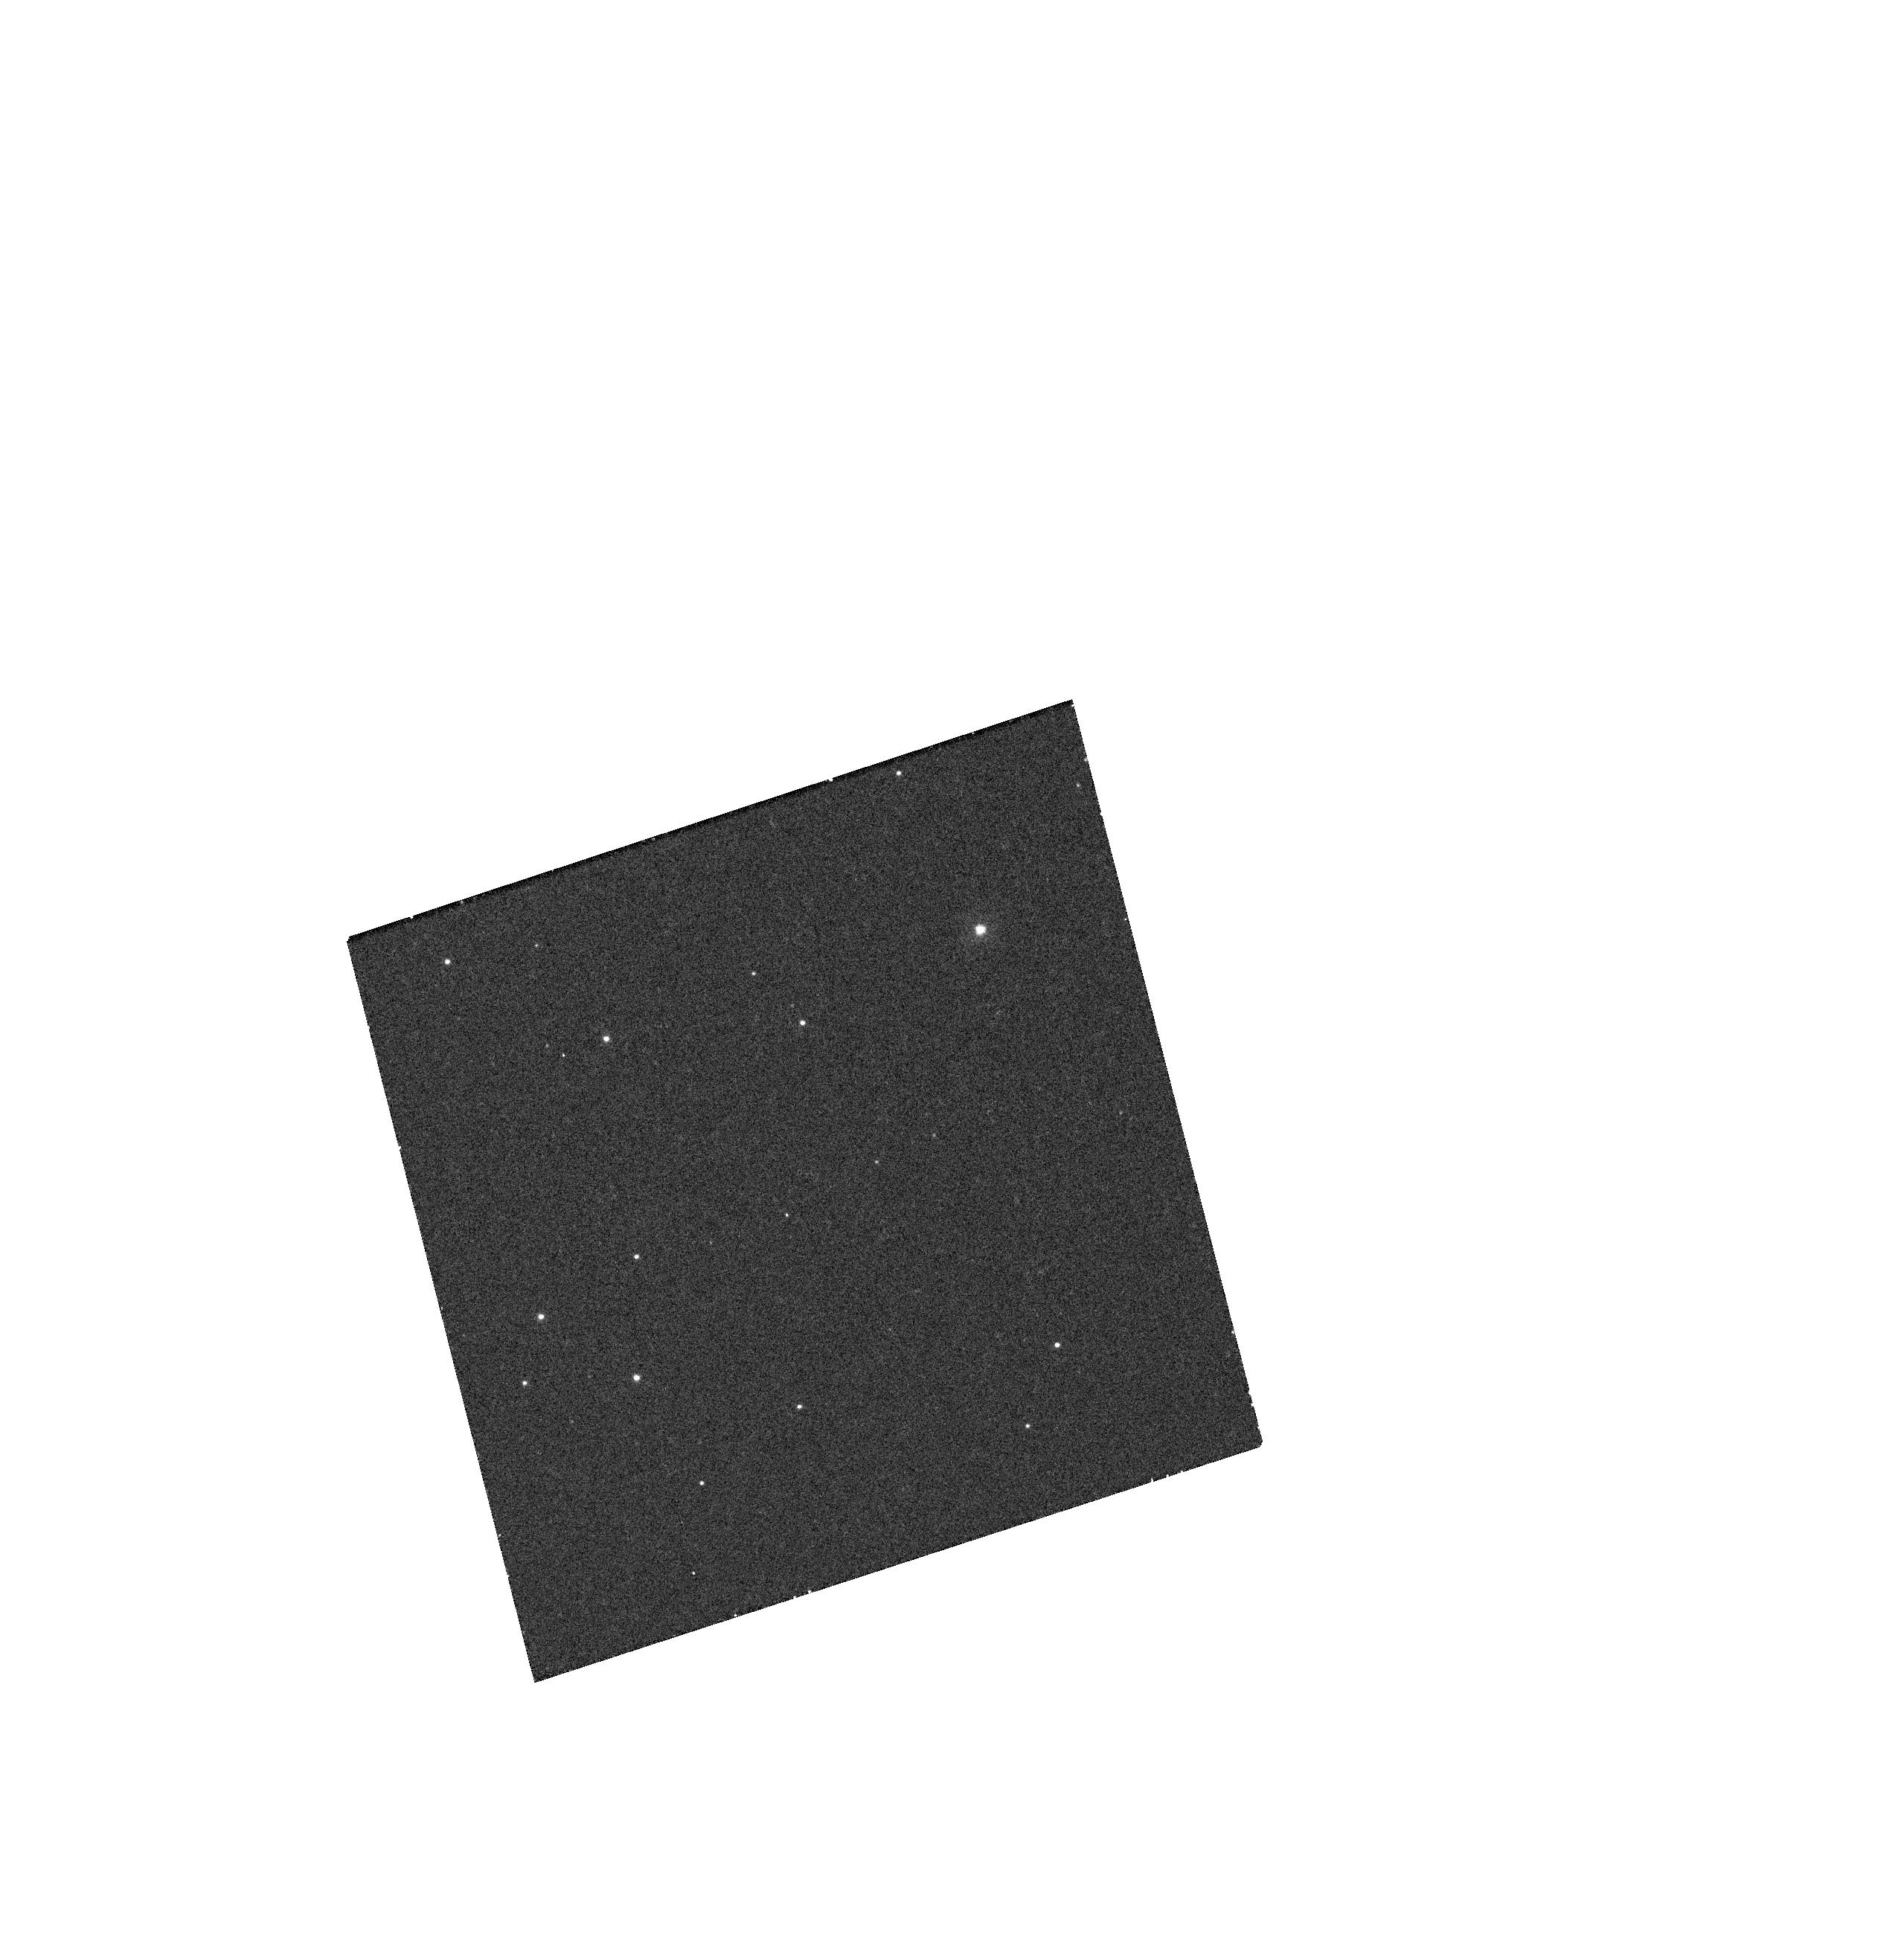
Target: CK-VUL. Instrument: WFC3/UVIS. Filter: F300X. Exposure: 25 min. Observation ID: hst_13851_03_wfc3_uvis_f300x_icj403

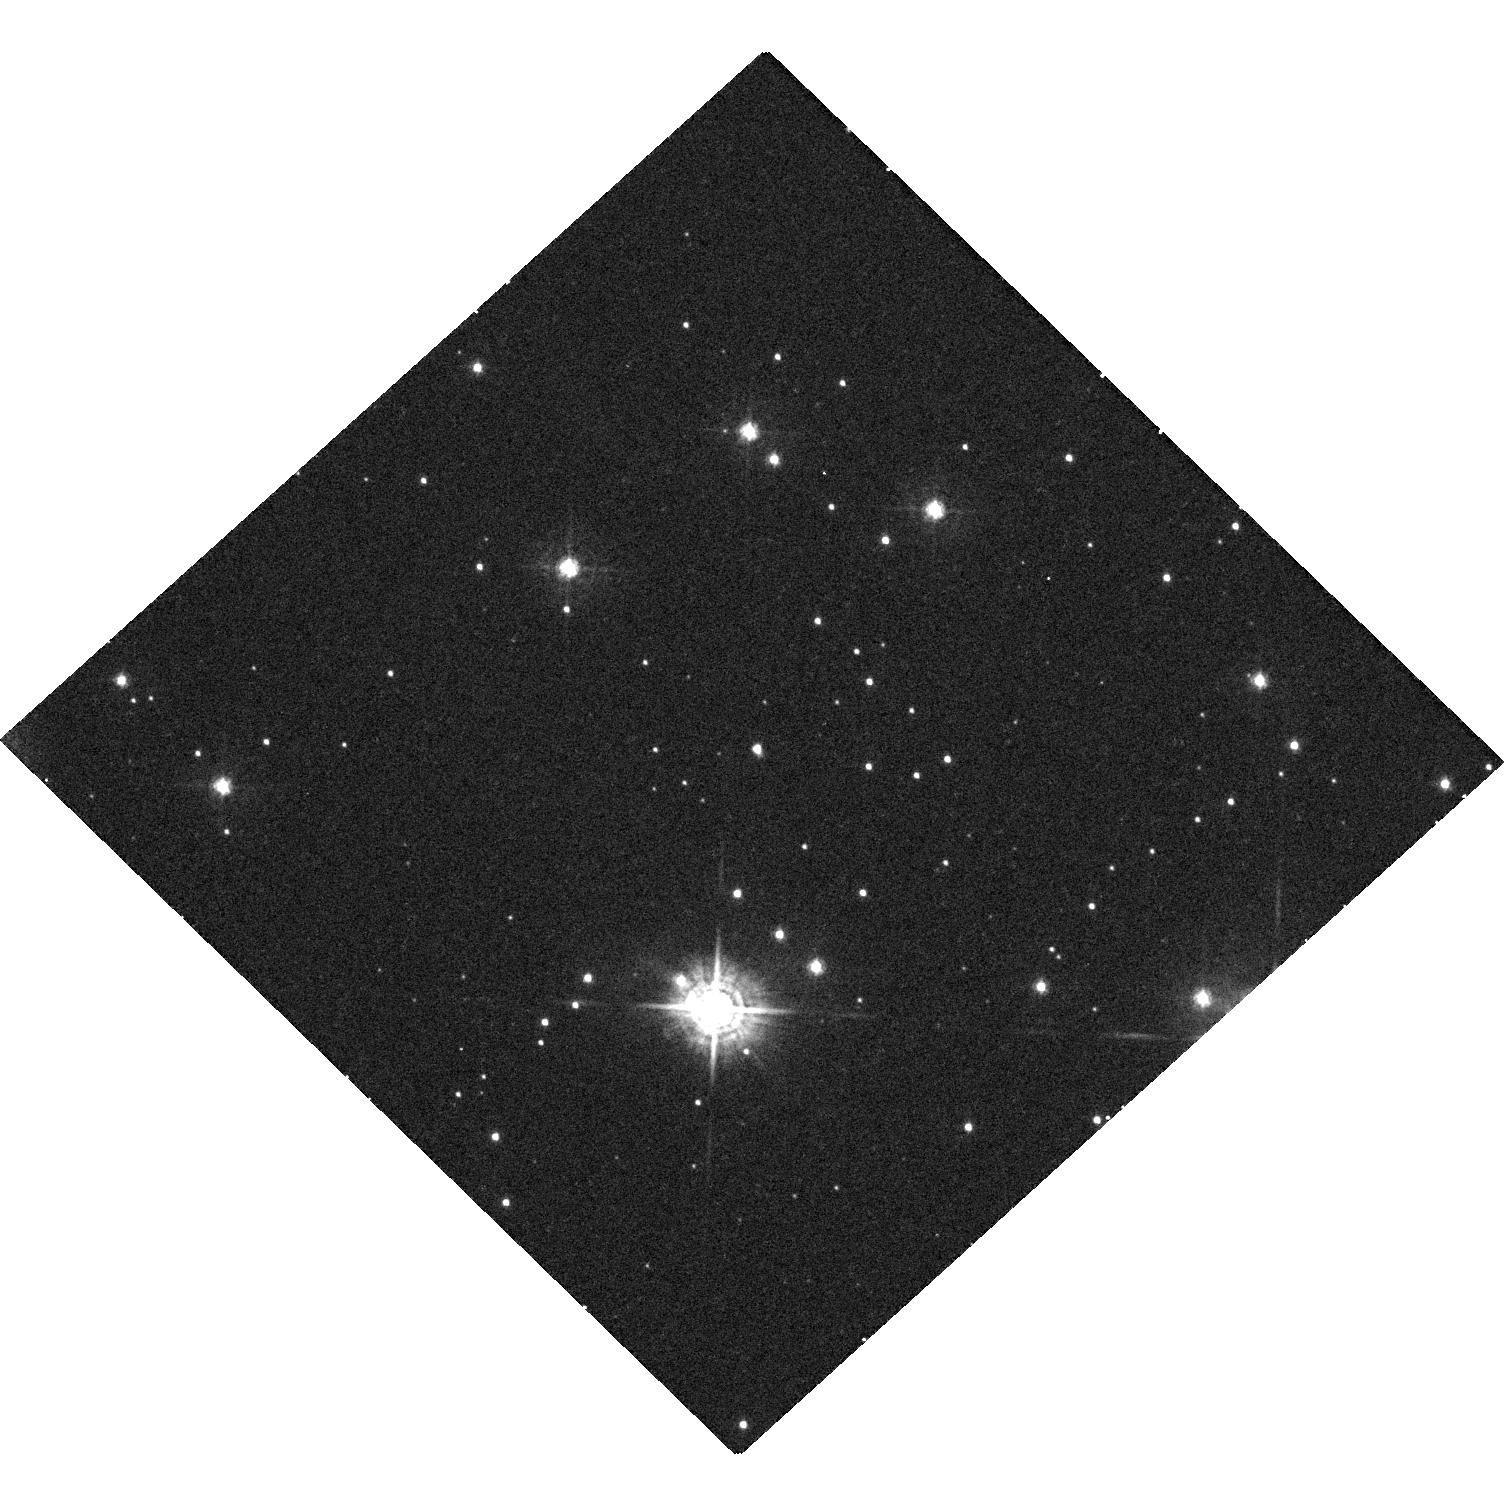
Target: V4332-SGR. Instrument: WFC3/UVIS. Filter: F438W. Exposure: 29 min. Observation ID: hst_13851_01_wfc3_uvis_f438w_icj401

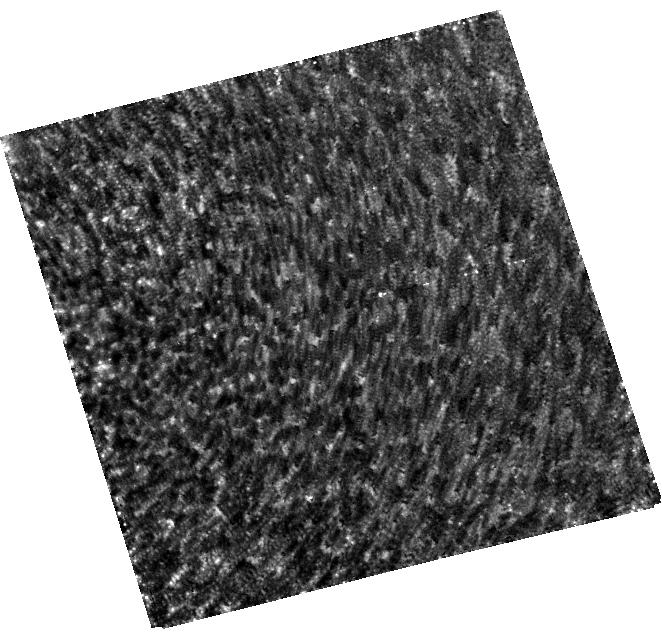
Target: M31-RV. Instrument: WFC3/UVIS. Filter: F814W. Exposure: 30 min. Observation ID: hst_13851_02_wfc3_uvis_f814w_icj402

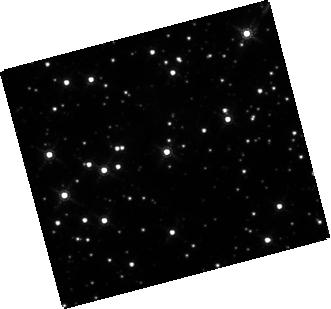
Target: CK-VUL. Instrument: WFC3/IR. Filter: F160W. Exposure: 4 min. Observation ID: hst_13851_03_wfc3_ir_f160w_icj403

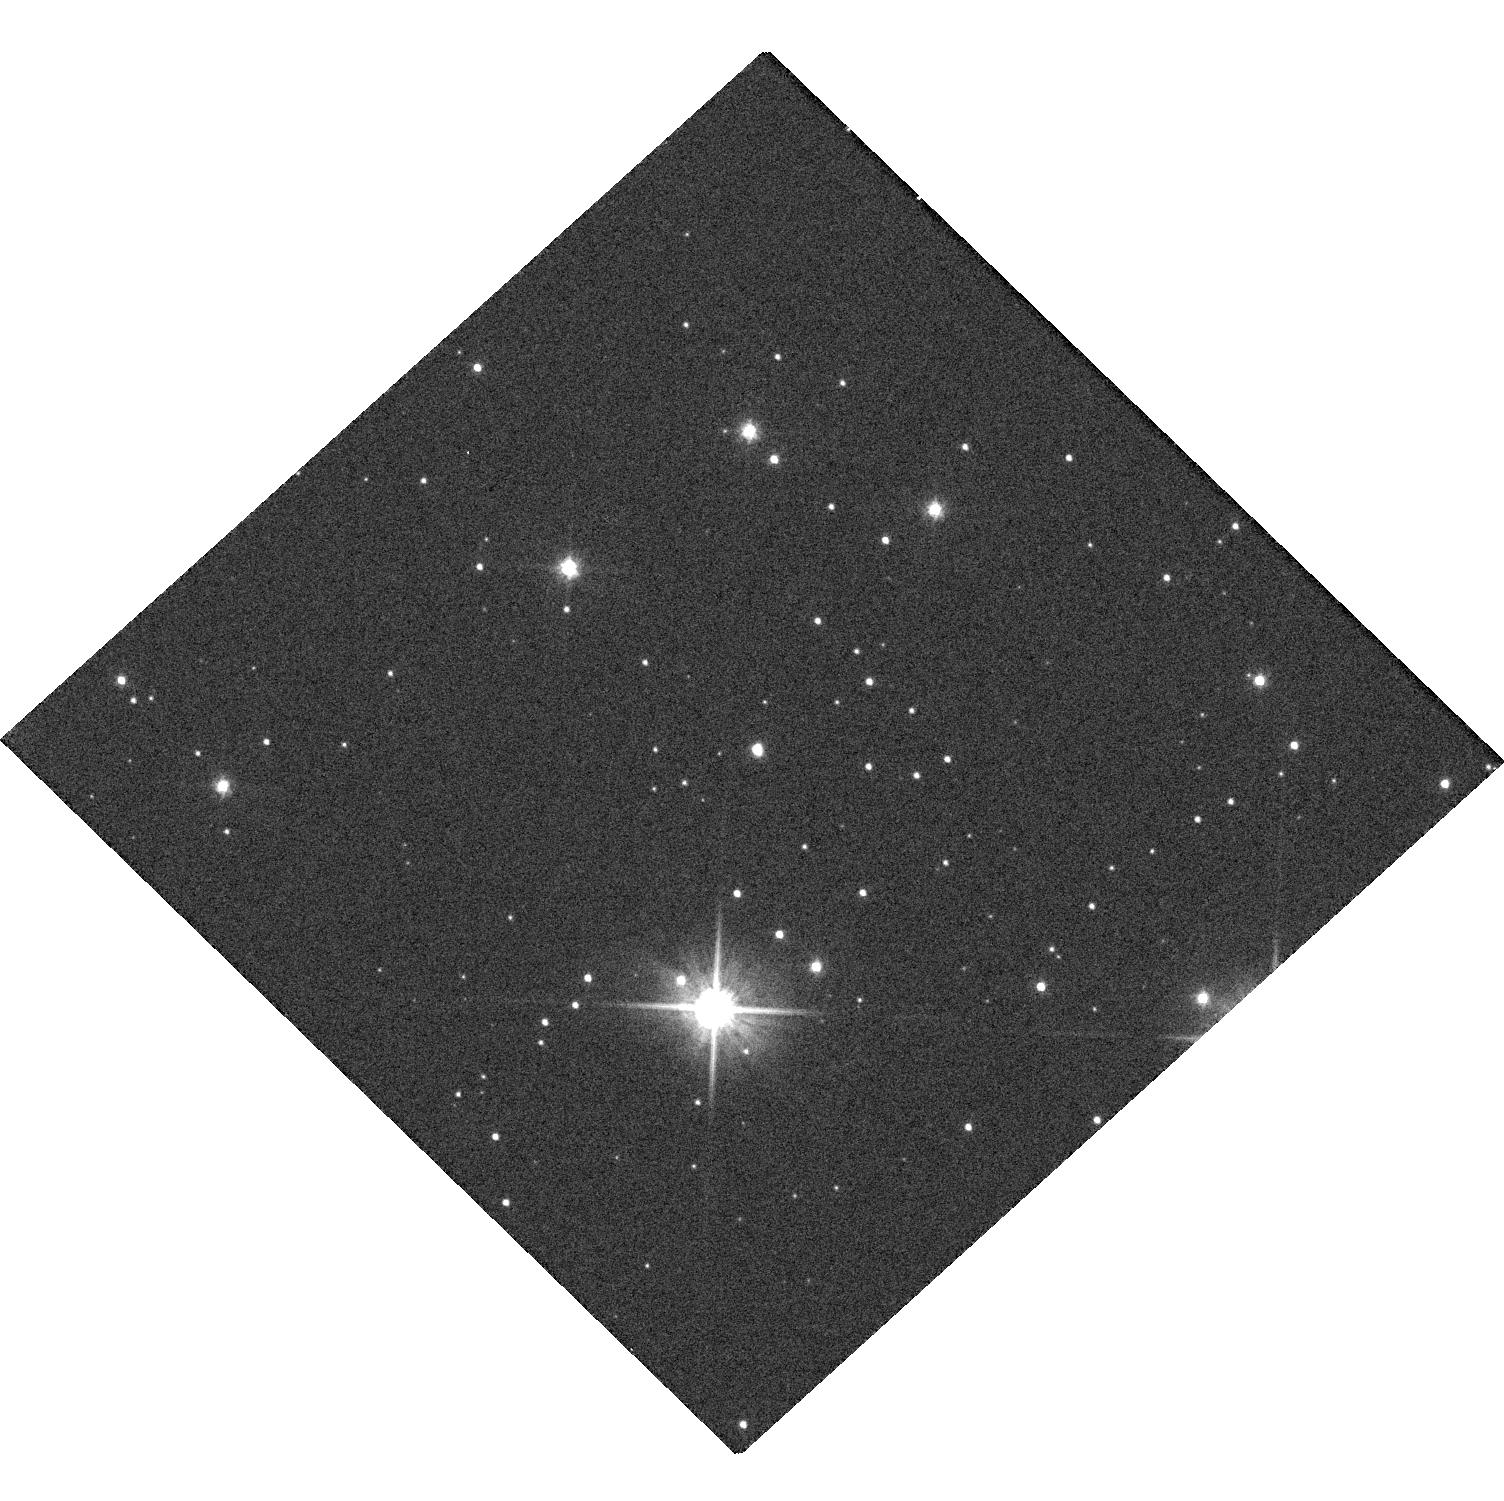
Target: V4332-SGR. Instrument: WFC3/UVIS. Filter: F606W. Exposure: 1 min. Observation ID: hst_13851_01_wfc3_uvis_f606w_icj401

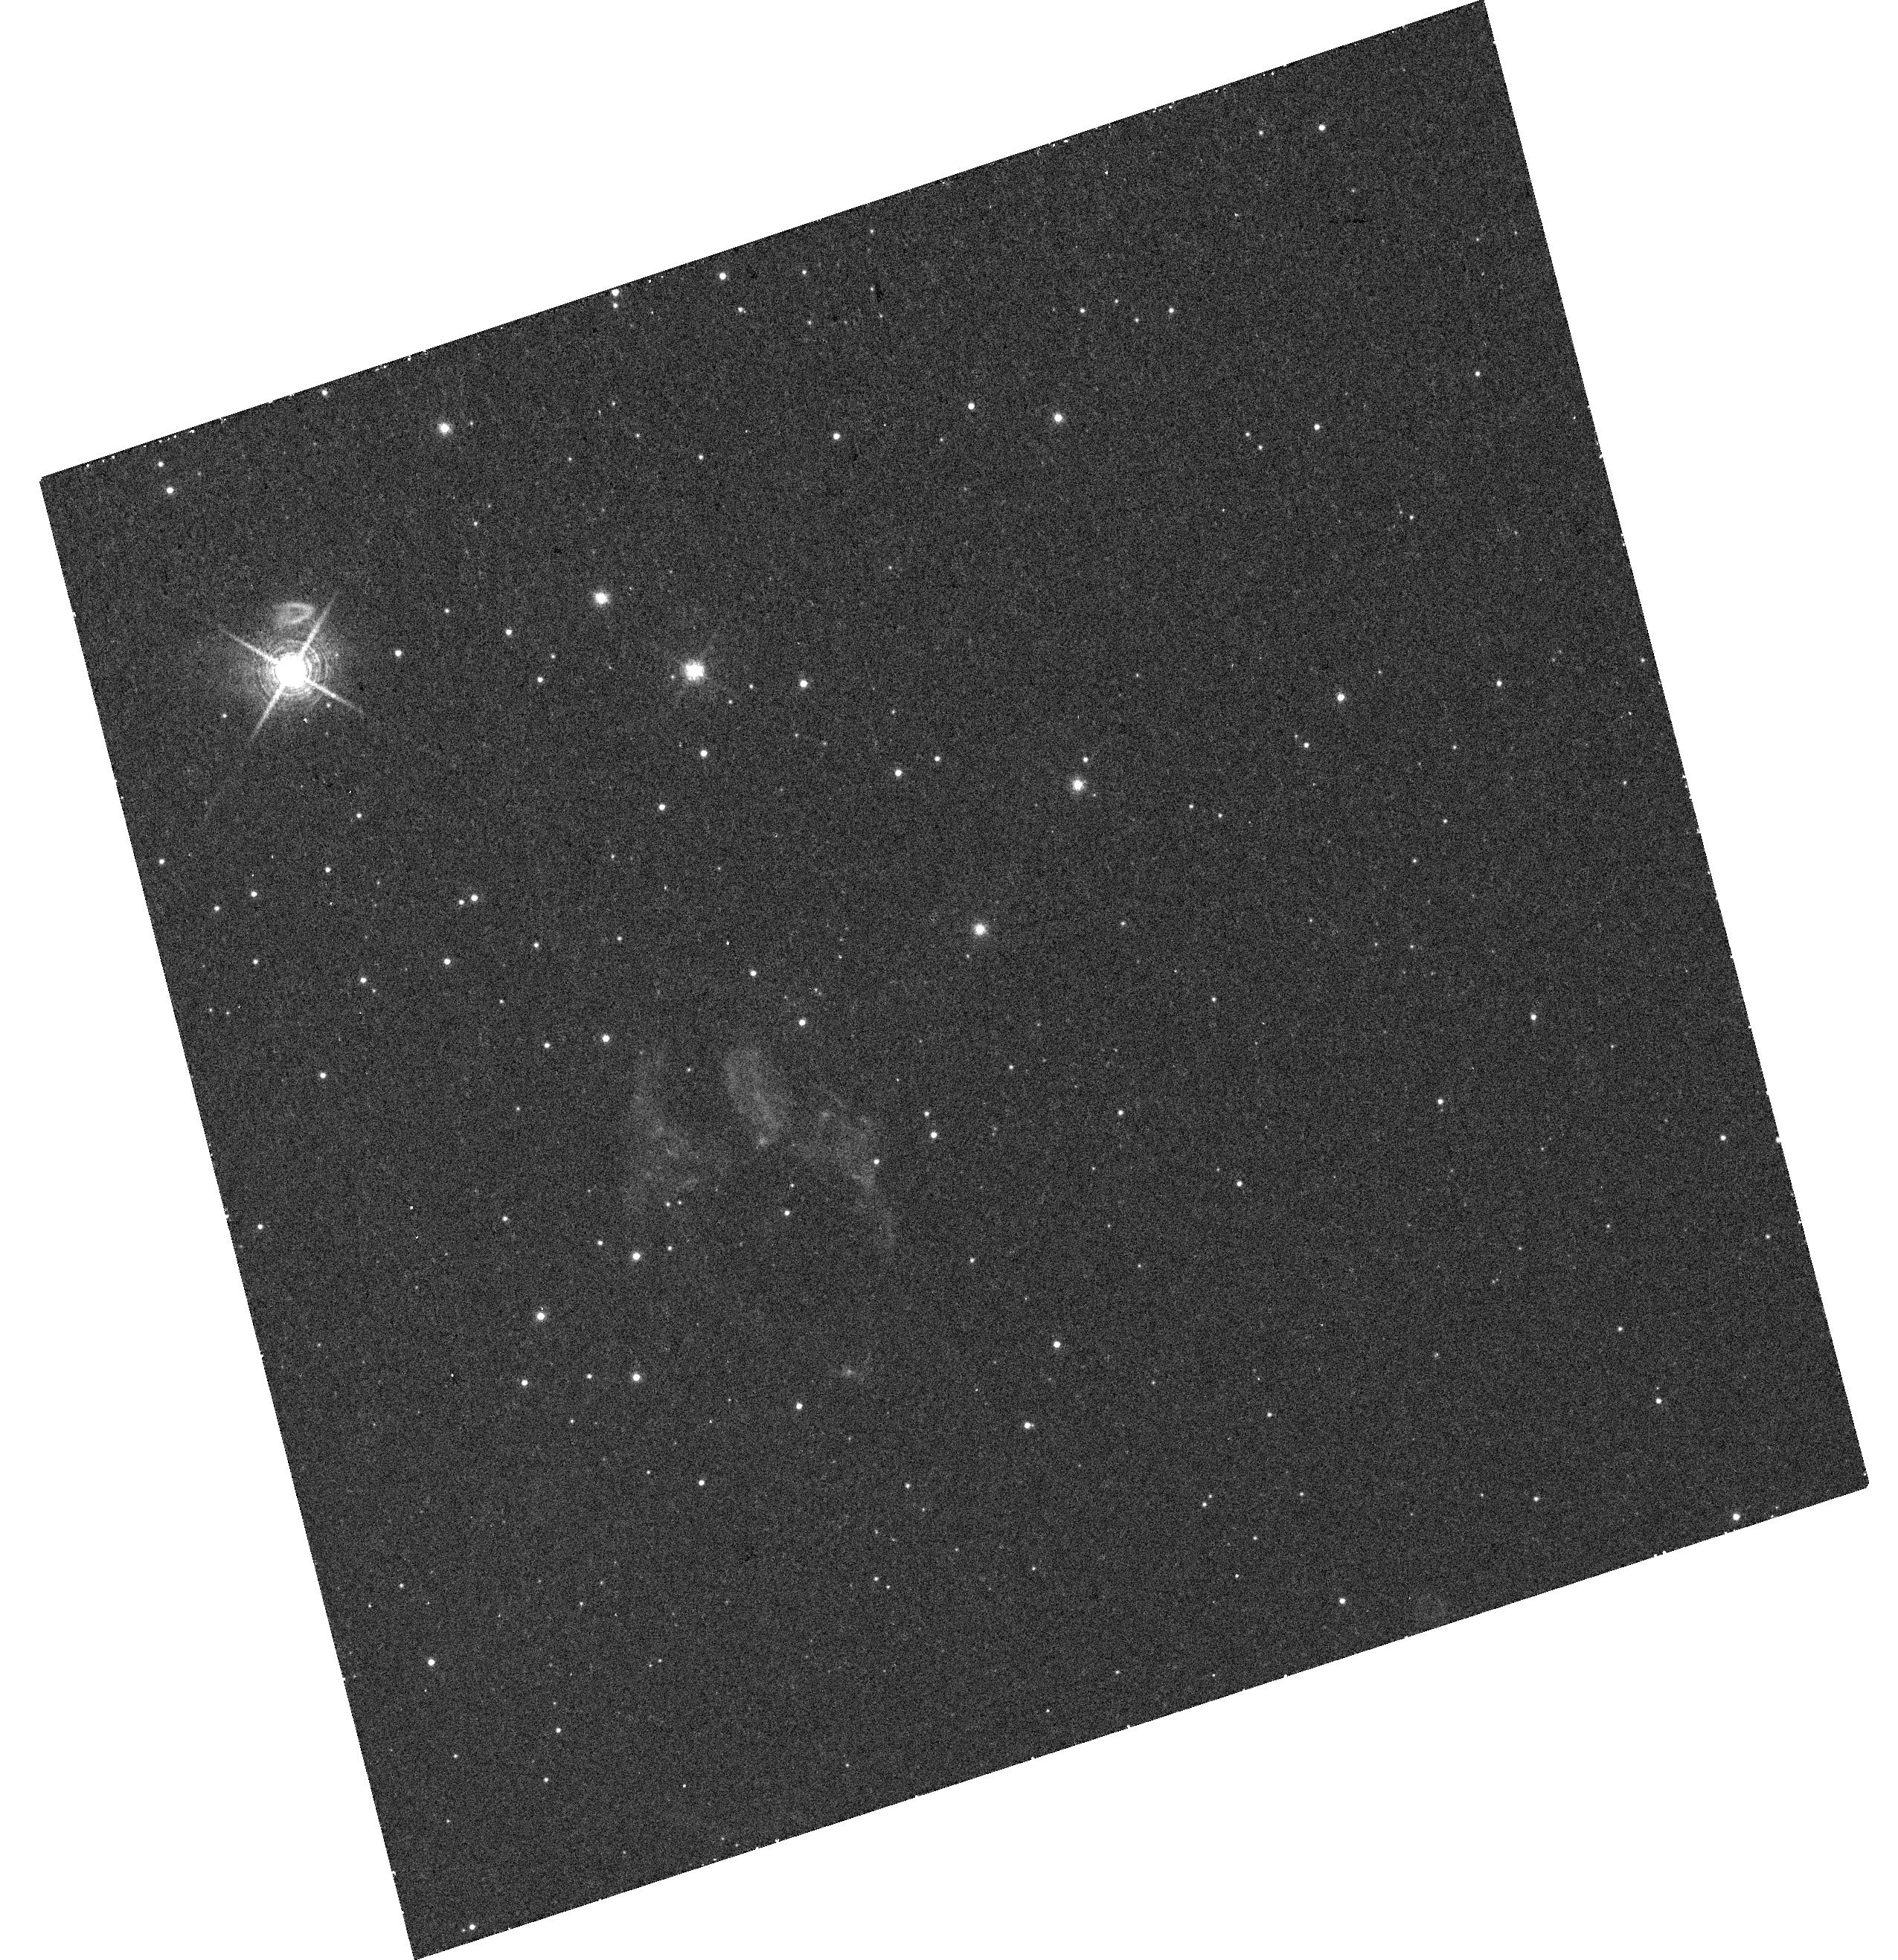
Target: CK-VUL. Instrument: WFC3/UVIS. Filter: F656N. Exposure: 42 min. Observation ID: hst_13851_03_wfc3_uvis_f656n_icj403

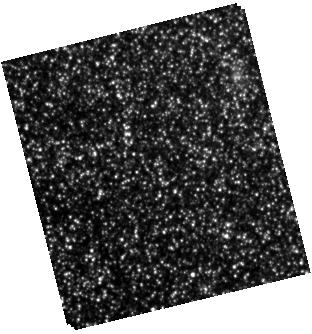
Target: M31-RV. Instrument: WFC3/IR. Filter: F160W. Exposure: 15 min. Observation ID: hst_13851_02_wfc3_ir_f160w_icj402

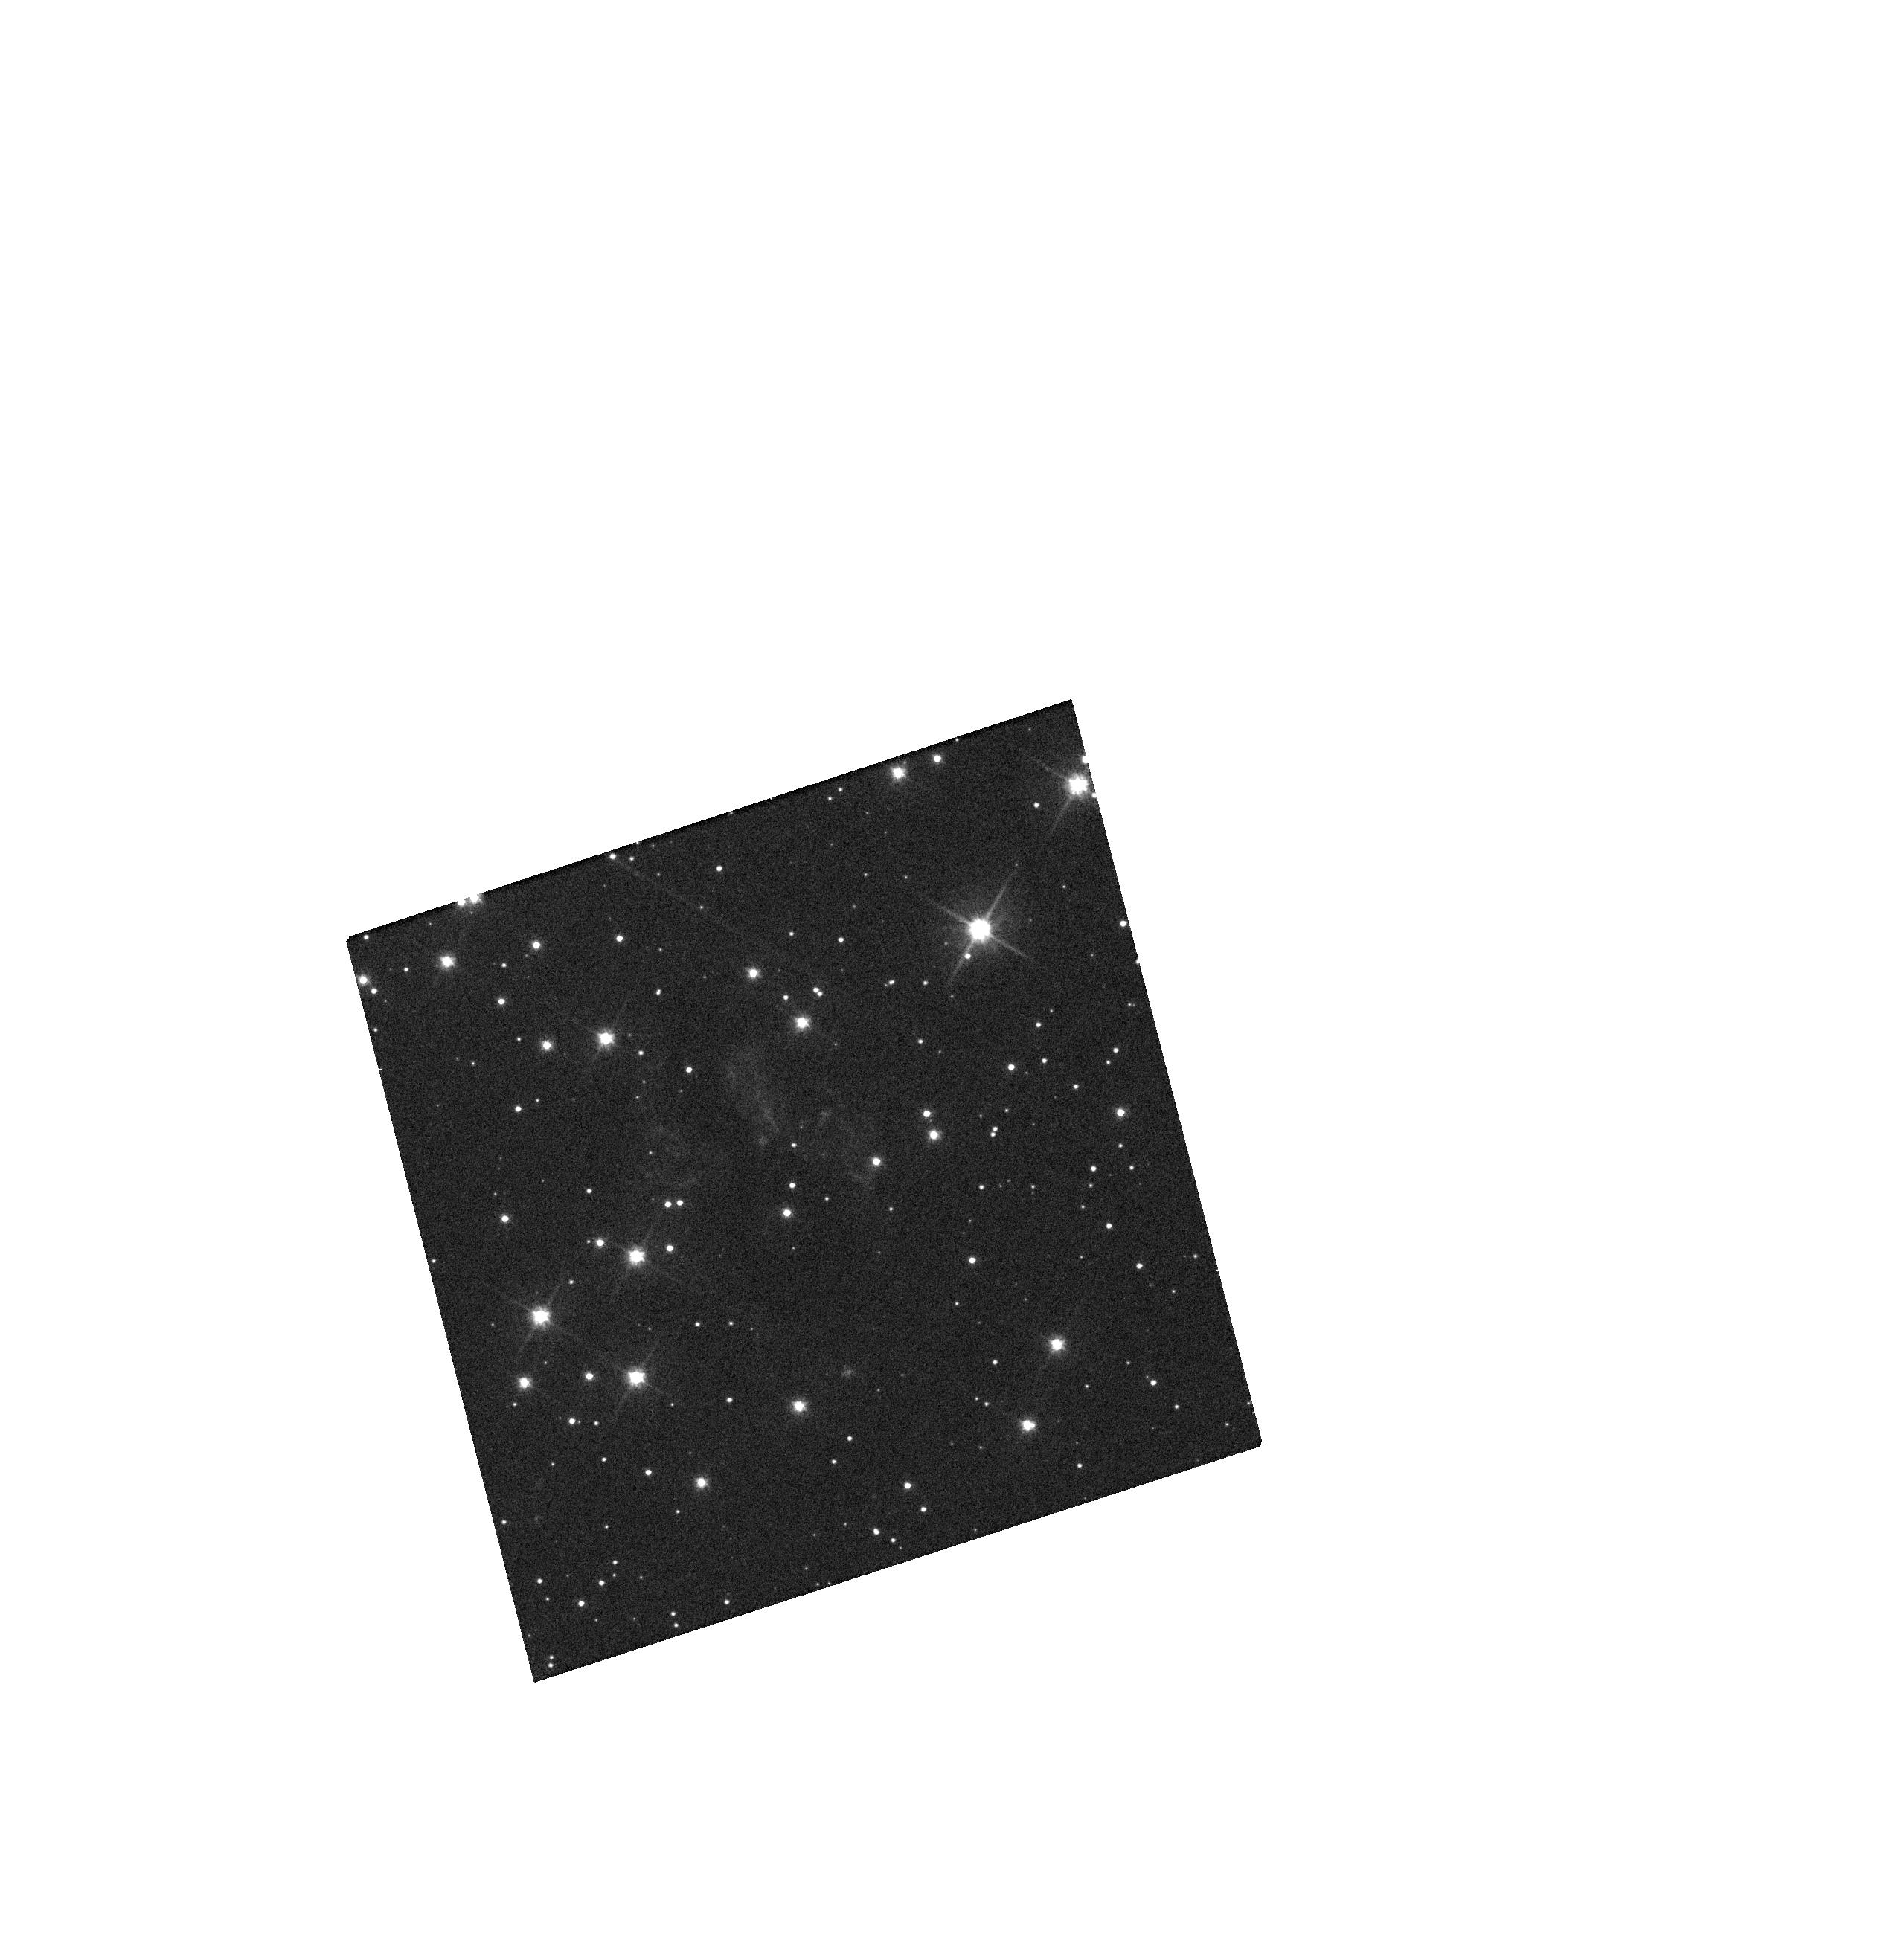
Target: CK-VUL. Instrument: WFC3/UVIS. Filter: F606W. Exposure: 5 min. Observation ID: hst_13851_03_wfc3_uvis_f606w_icj403

The Origin of Intermediate-Luminosity Red Transients (PI: Bond, Howard E.)

Intermediate-luminosity red transients (ILRTs) are a new class of optical transients. They have maximum luminosities between novae and SNe, and outbursts lasting several months, becoming cool, dusty, and extremely red as the eruptions proceed. A prototype is V838 Mon, which illuminated a spectacular light echo. Their outbursts may be due to catastrophic stellar collisions and mergers. This is demonstrably true for V1309 Sco, which was a contact binary before its eruption and is now a single star. However, it is not yet clear whether all ILRTs are due to mergers. I propose WFC3 imaging of 3 ILRTs: (1) V4332 Sgr, which erupted in the Galactic bulge in 1994, is now a 19th-mag, very red remnant. Based on a high degree of linear polarization in ground-based measurements, it has been proposed that it is surrounded and obscured by a dusty, edge-on envelope, ejected during a stellar merger. If so, V4332 Sgr ought to display a dark lane at HST imaging resolution. (2) M31 RV is an ILRT that occurred in the bulge of M31 in 1988. HST images of the site taken between 1999 and 2010 failed to reveal a credible remnant of this event. However, models of expanding dusty envelopes predict that eventually, as the optical depth diminishes, the remnant should brighten. The passage of 5 years since the last HST observation of the field justifies another attempt to identify the putative merged binary. (3) CK Vul, the bright "nova" of 1670, is a candidate ILRT because of its red color and an outburst light curve resembling that of V838 Mon. A faint bipolar nebula lies at the site of CK Vul, but no credible remnant star has been found in ground-based images. HST resolution may reveal it.